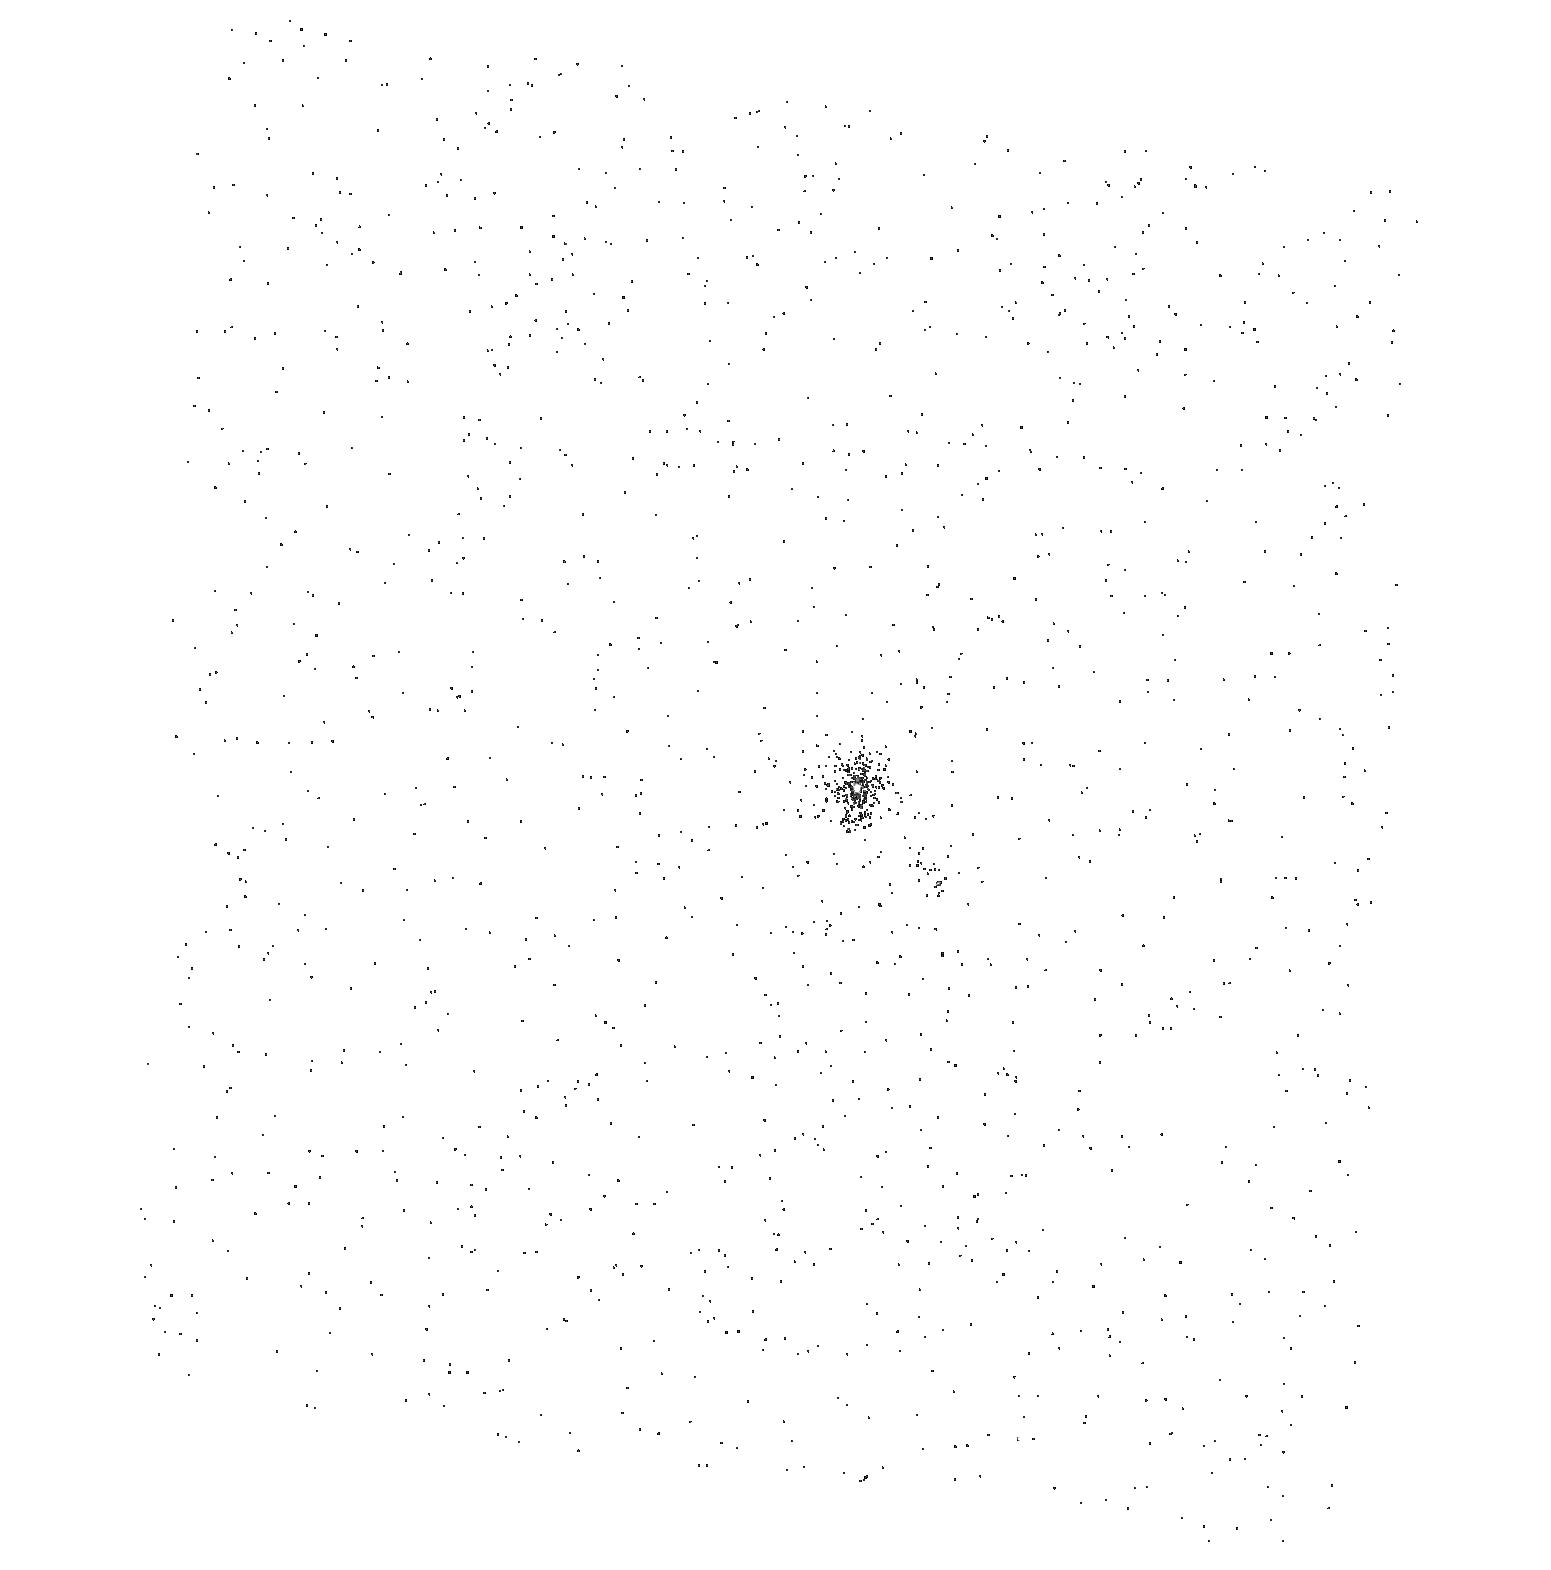
Target: HN-TAU
Instrument: ACS/SBC
Filter: F165LP
Exposure: 2 min
Observation ID: hst_10840_14_acs_sbc_f165lp_j9rk14

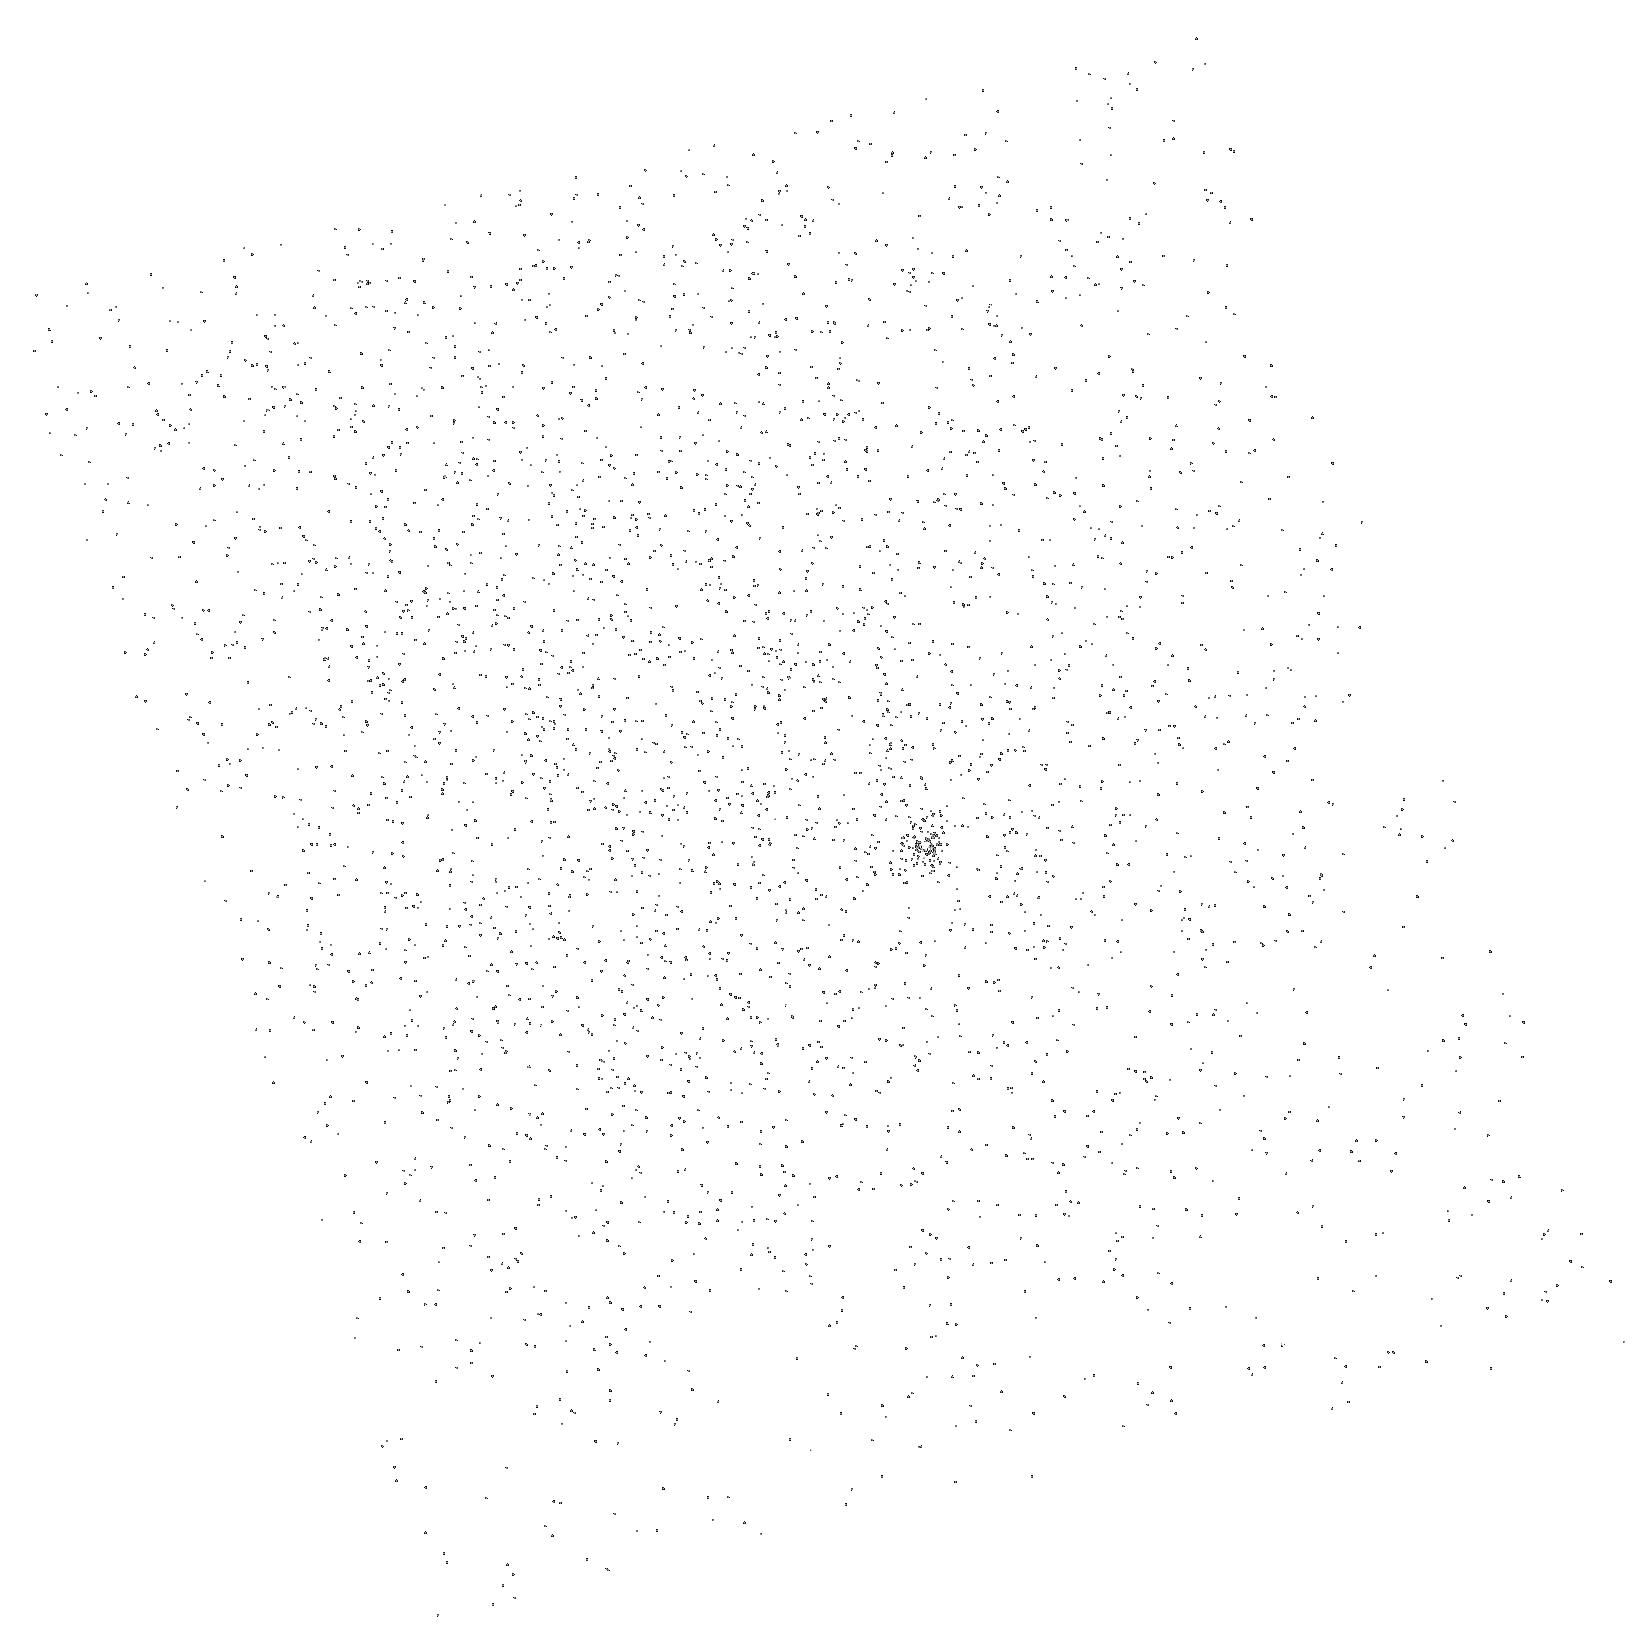
Target: DO-TAU
Instrument: ACS/SBC
Filter: F165LP
Exposure: 2 min
Observation ID: hst_10840_06_acs_sbc_f165lp_j9rk06

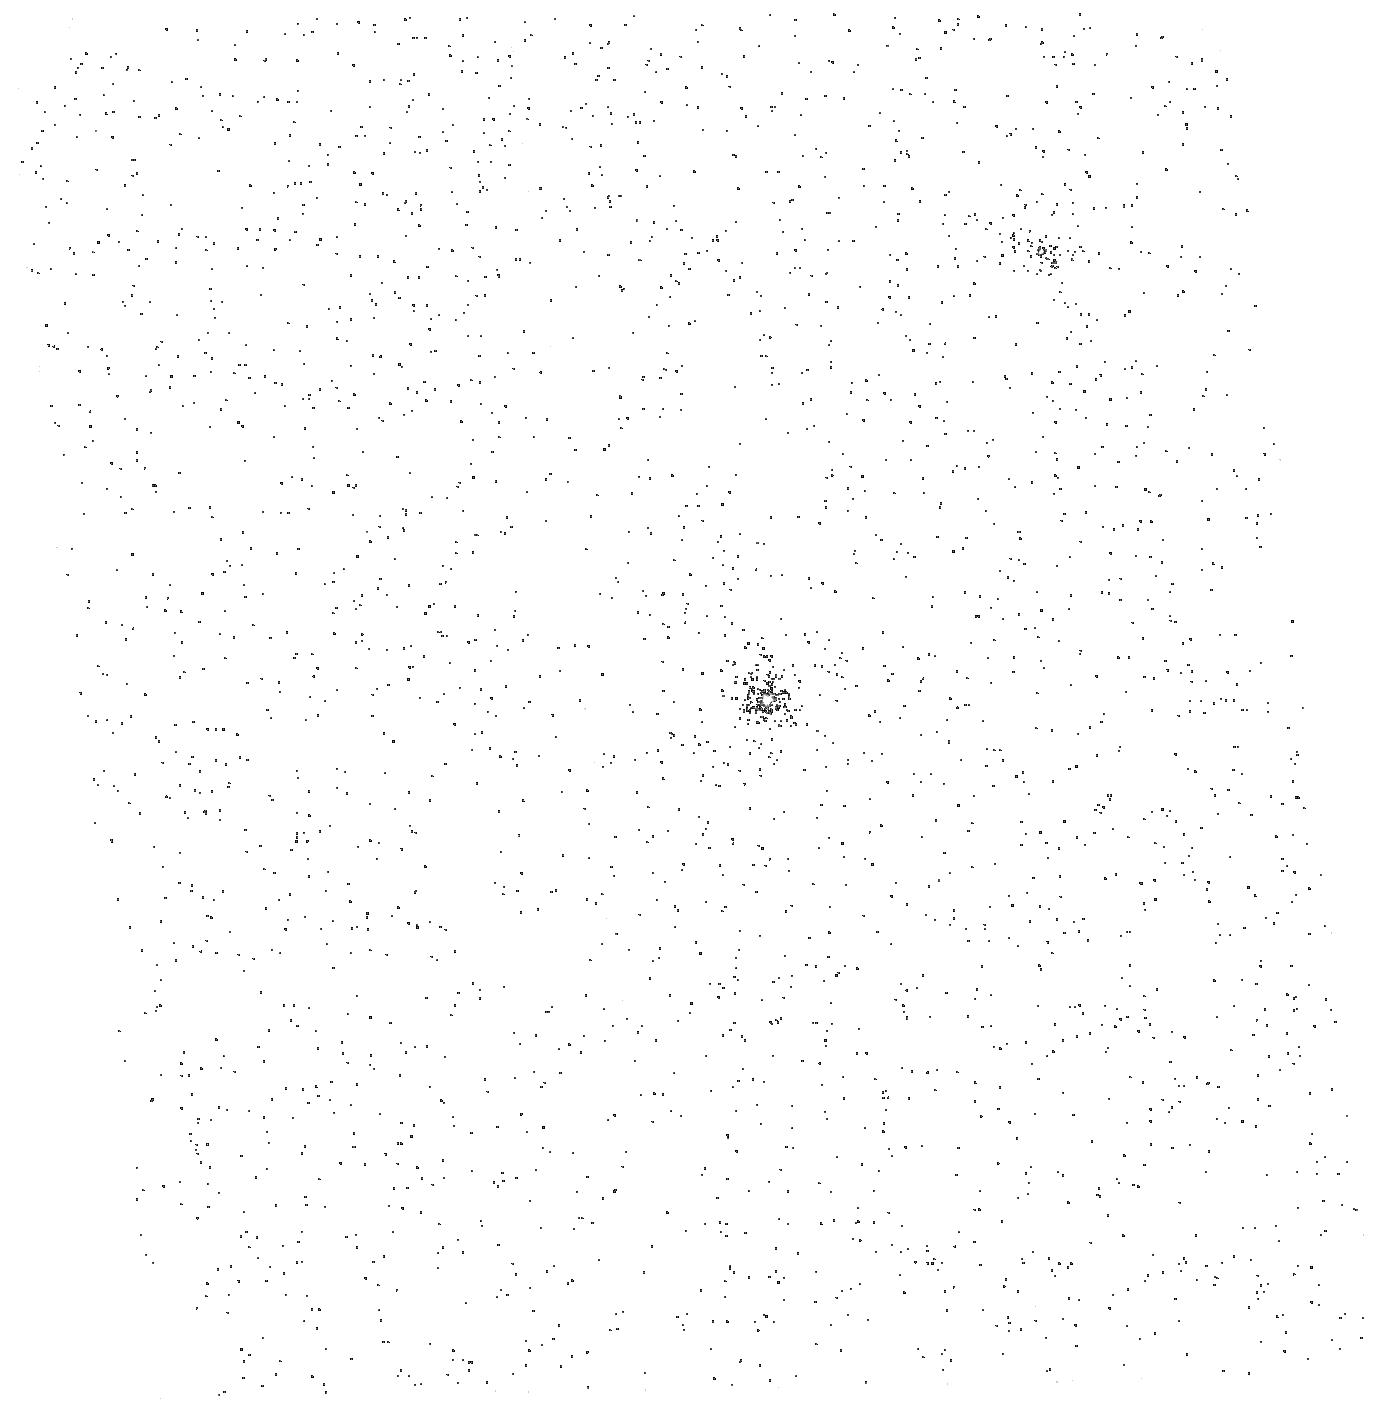
Target: GK-TAU
Instrument: ACS/SBC
Filter: F165LP
Exposure: 4 min
Observation ID: hst_10840_18_acs_sbc_f165lp_j9rk18

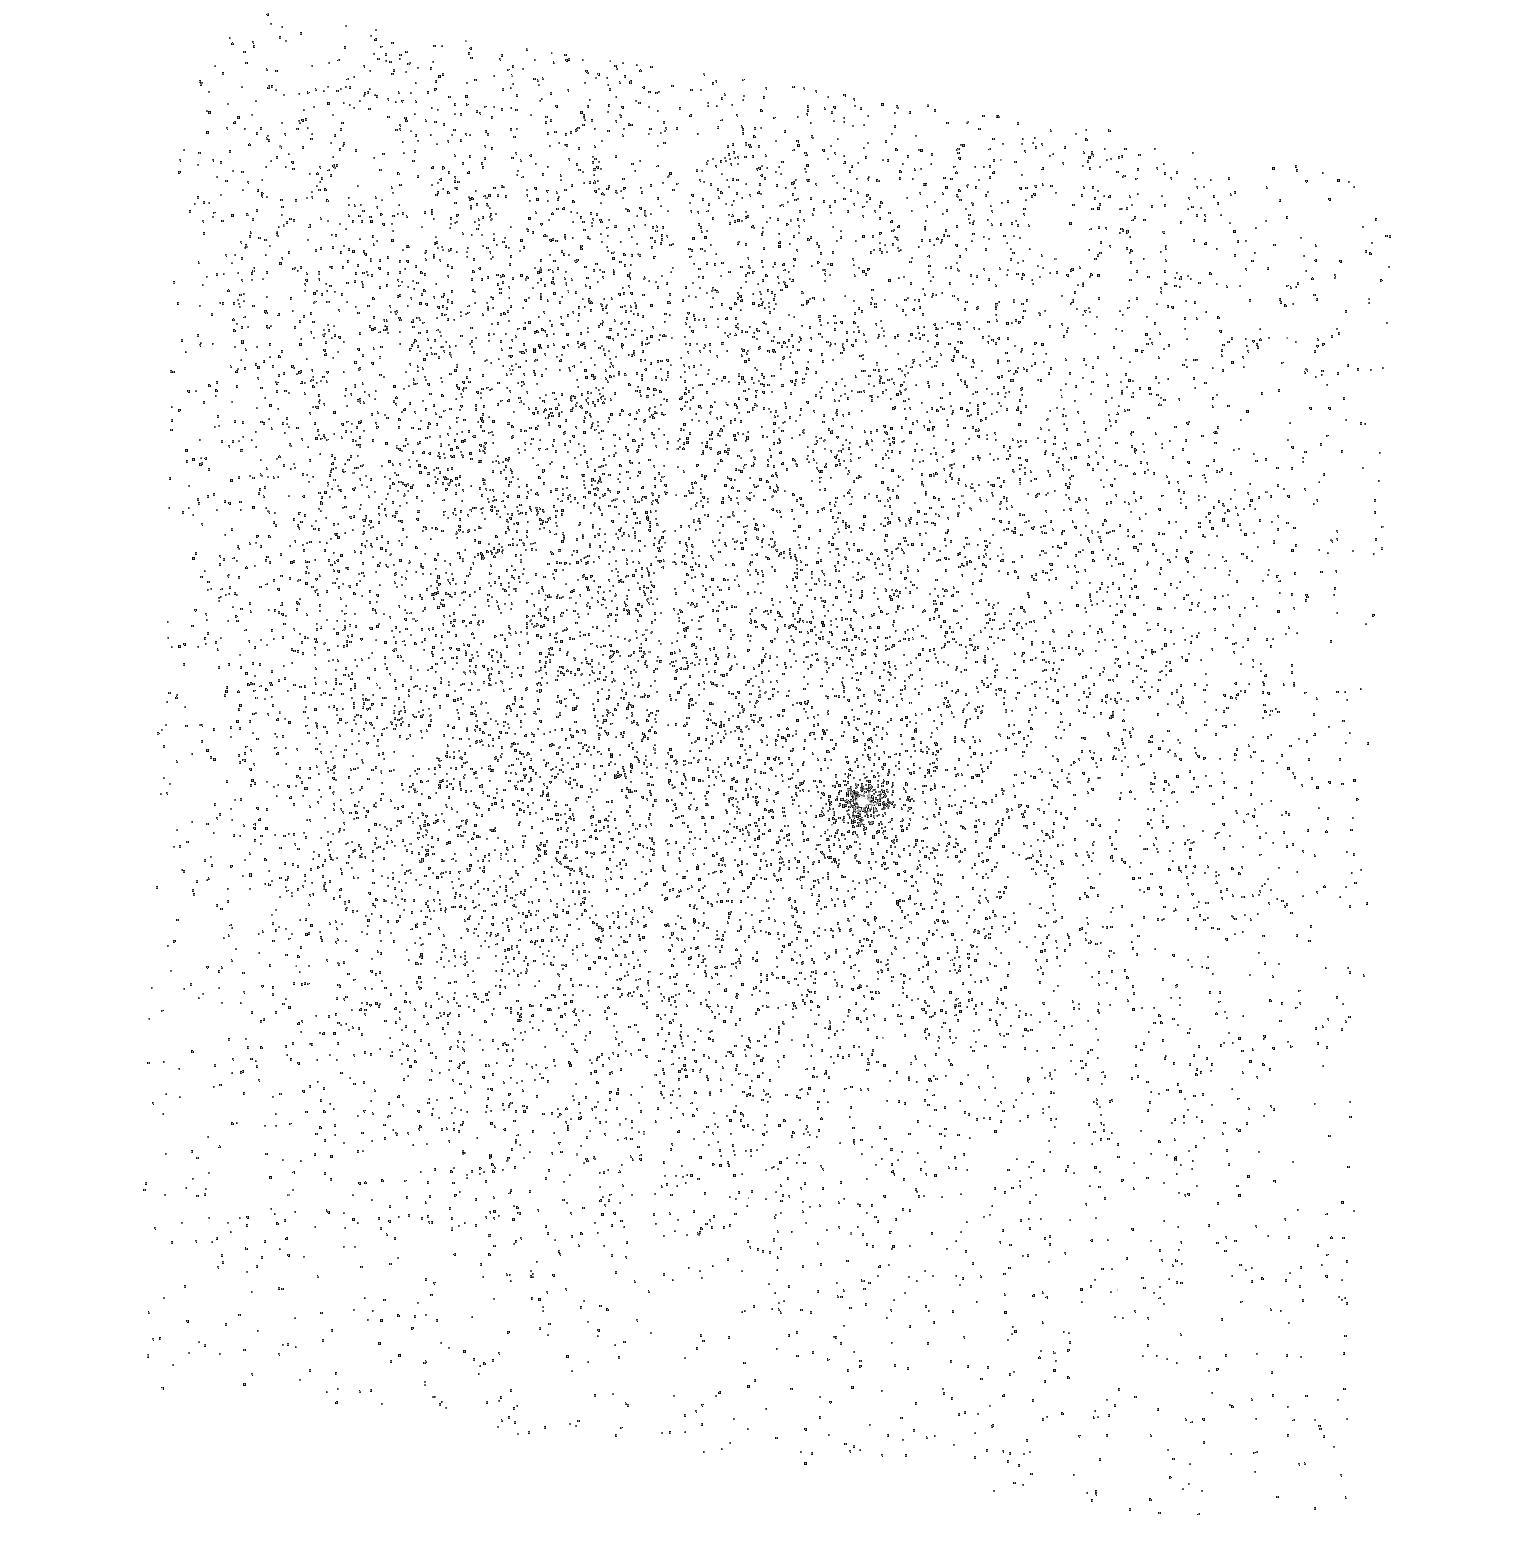
Target: DN-TAU
Instrument: ACS/SBC
Filter: F165LP
Exposure: 4 min
Observation ID: hst_10840_19_acs_sbc_f165lp_j9rk19

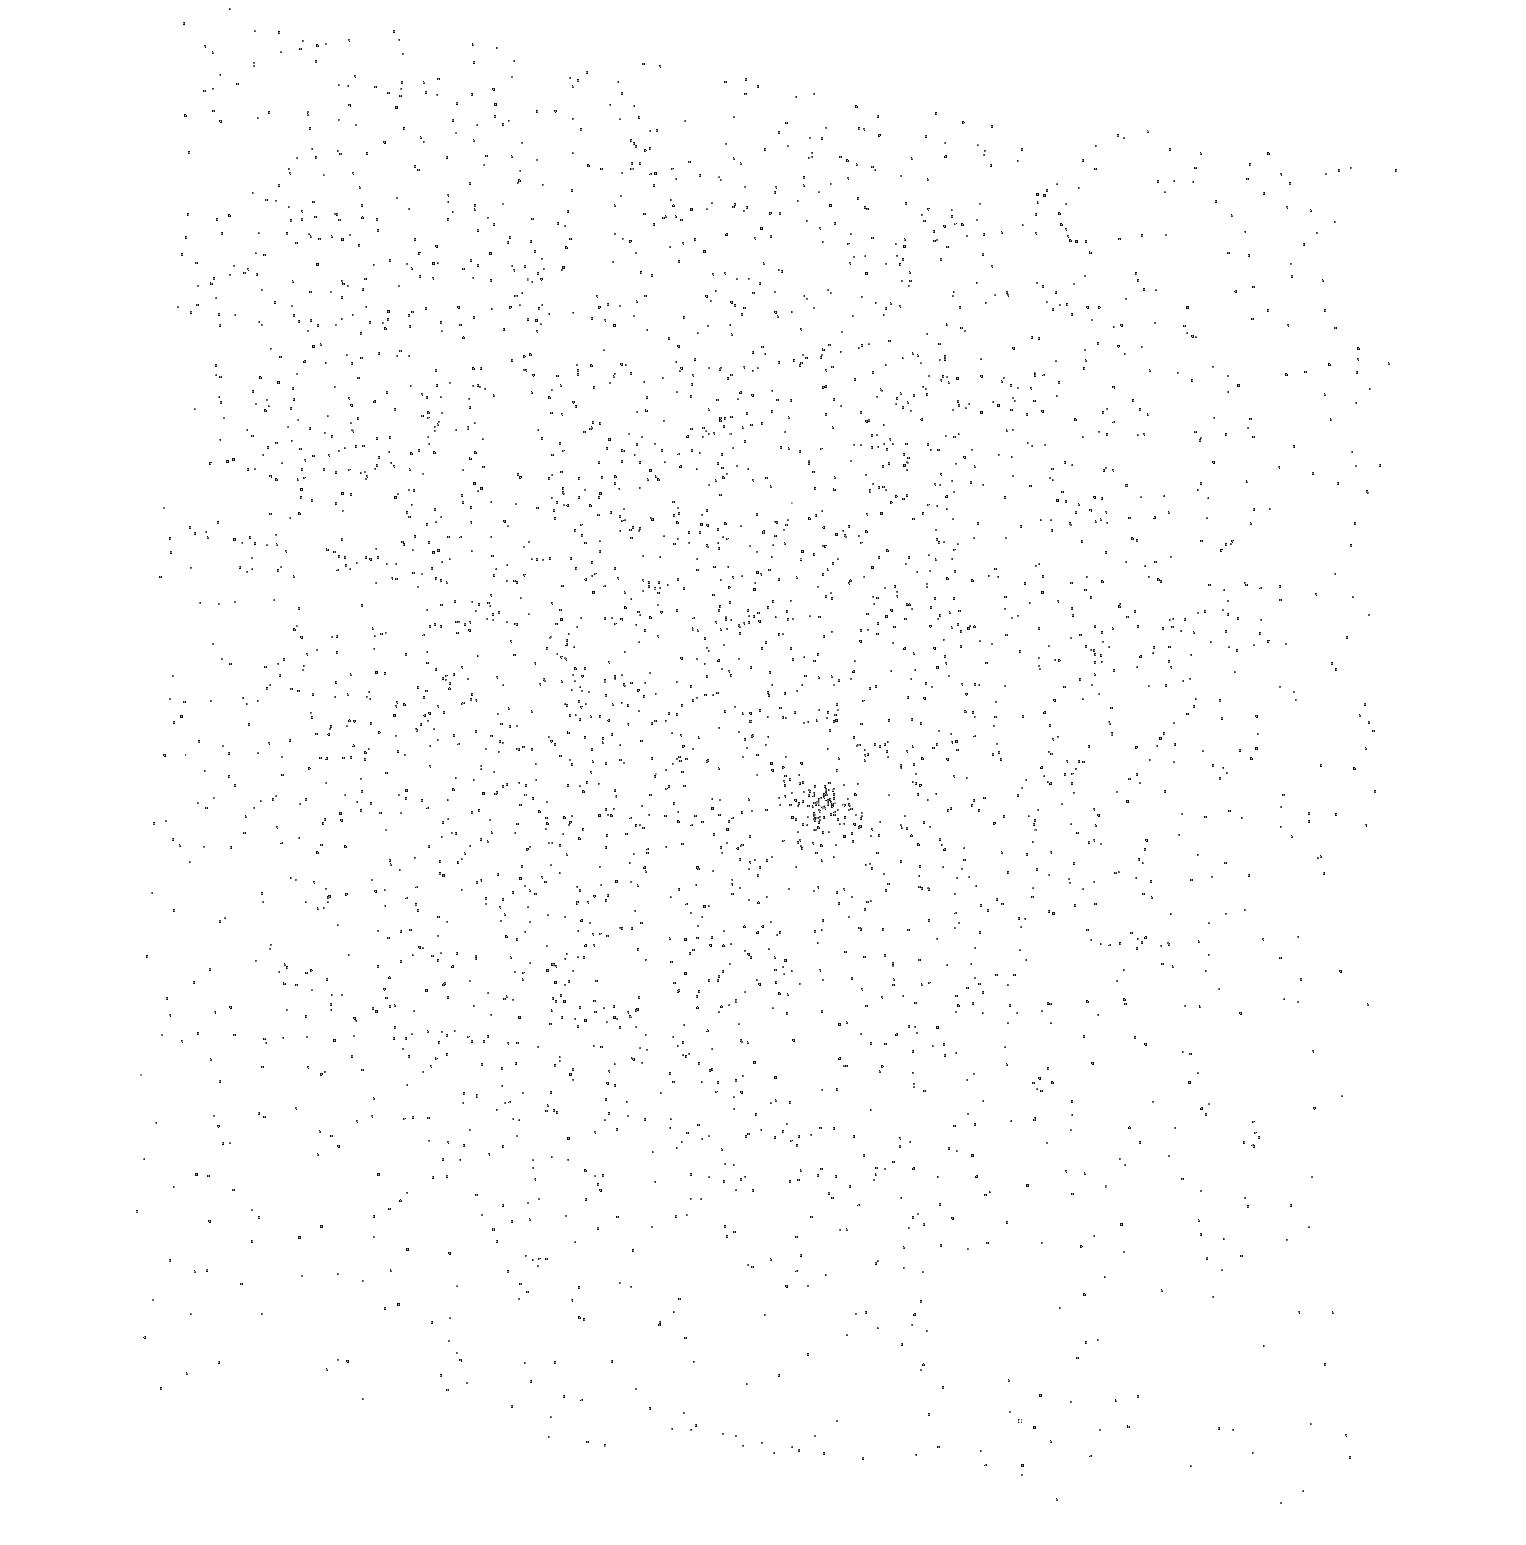
Target: DL-TAU
Instrument: ACS/SBC
Filter: F165LP
Exposure: 2 min
Observation ID: hst_10840_15_acs_sbc_f165lp_j9rk15

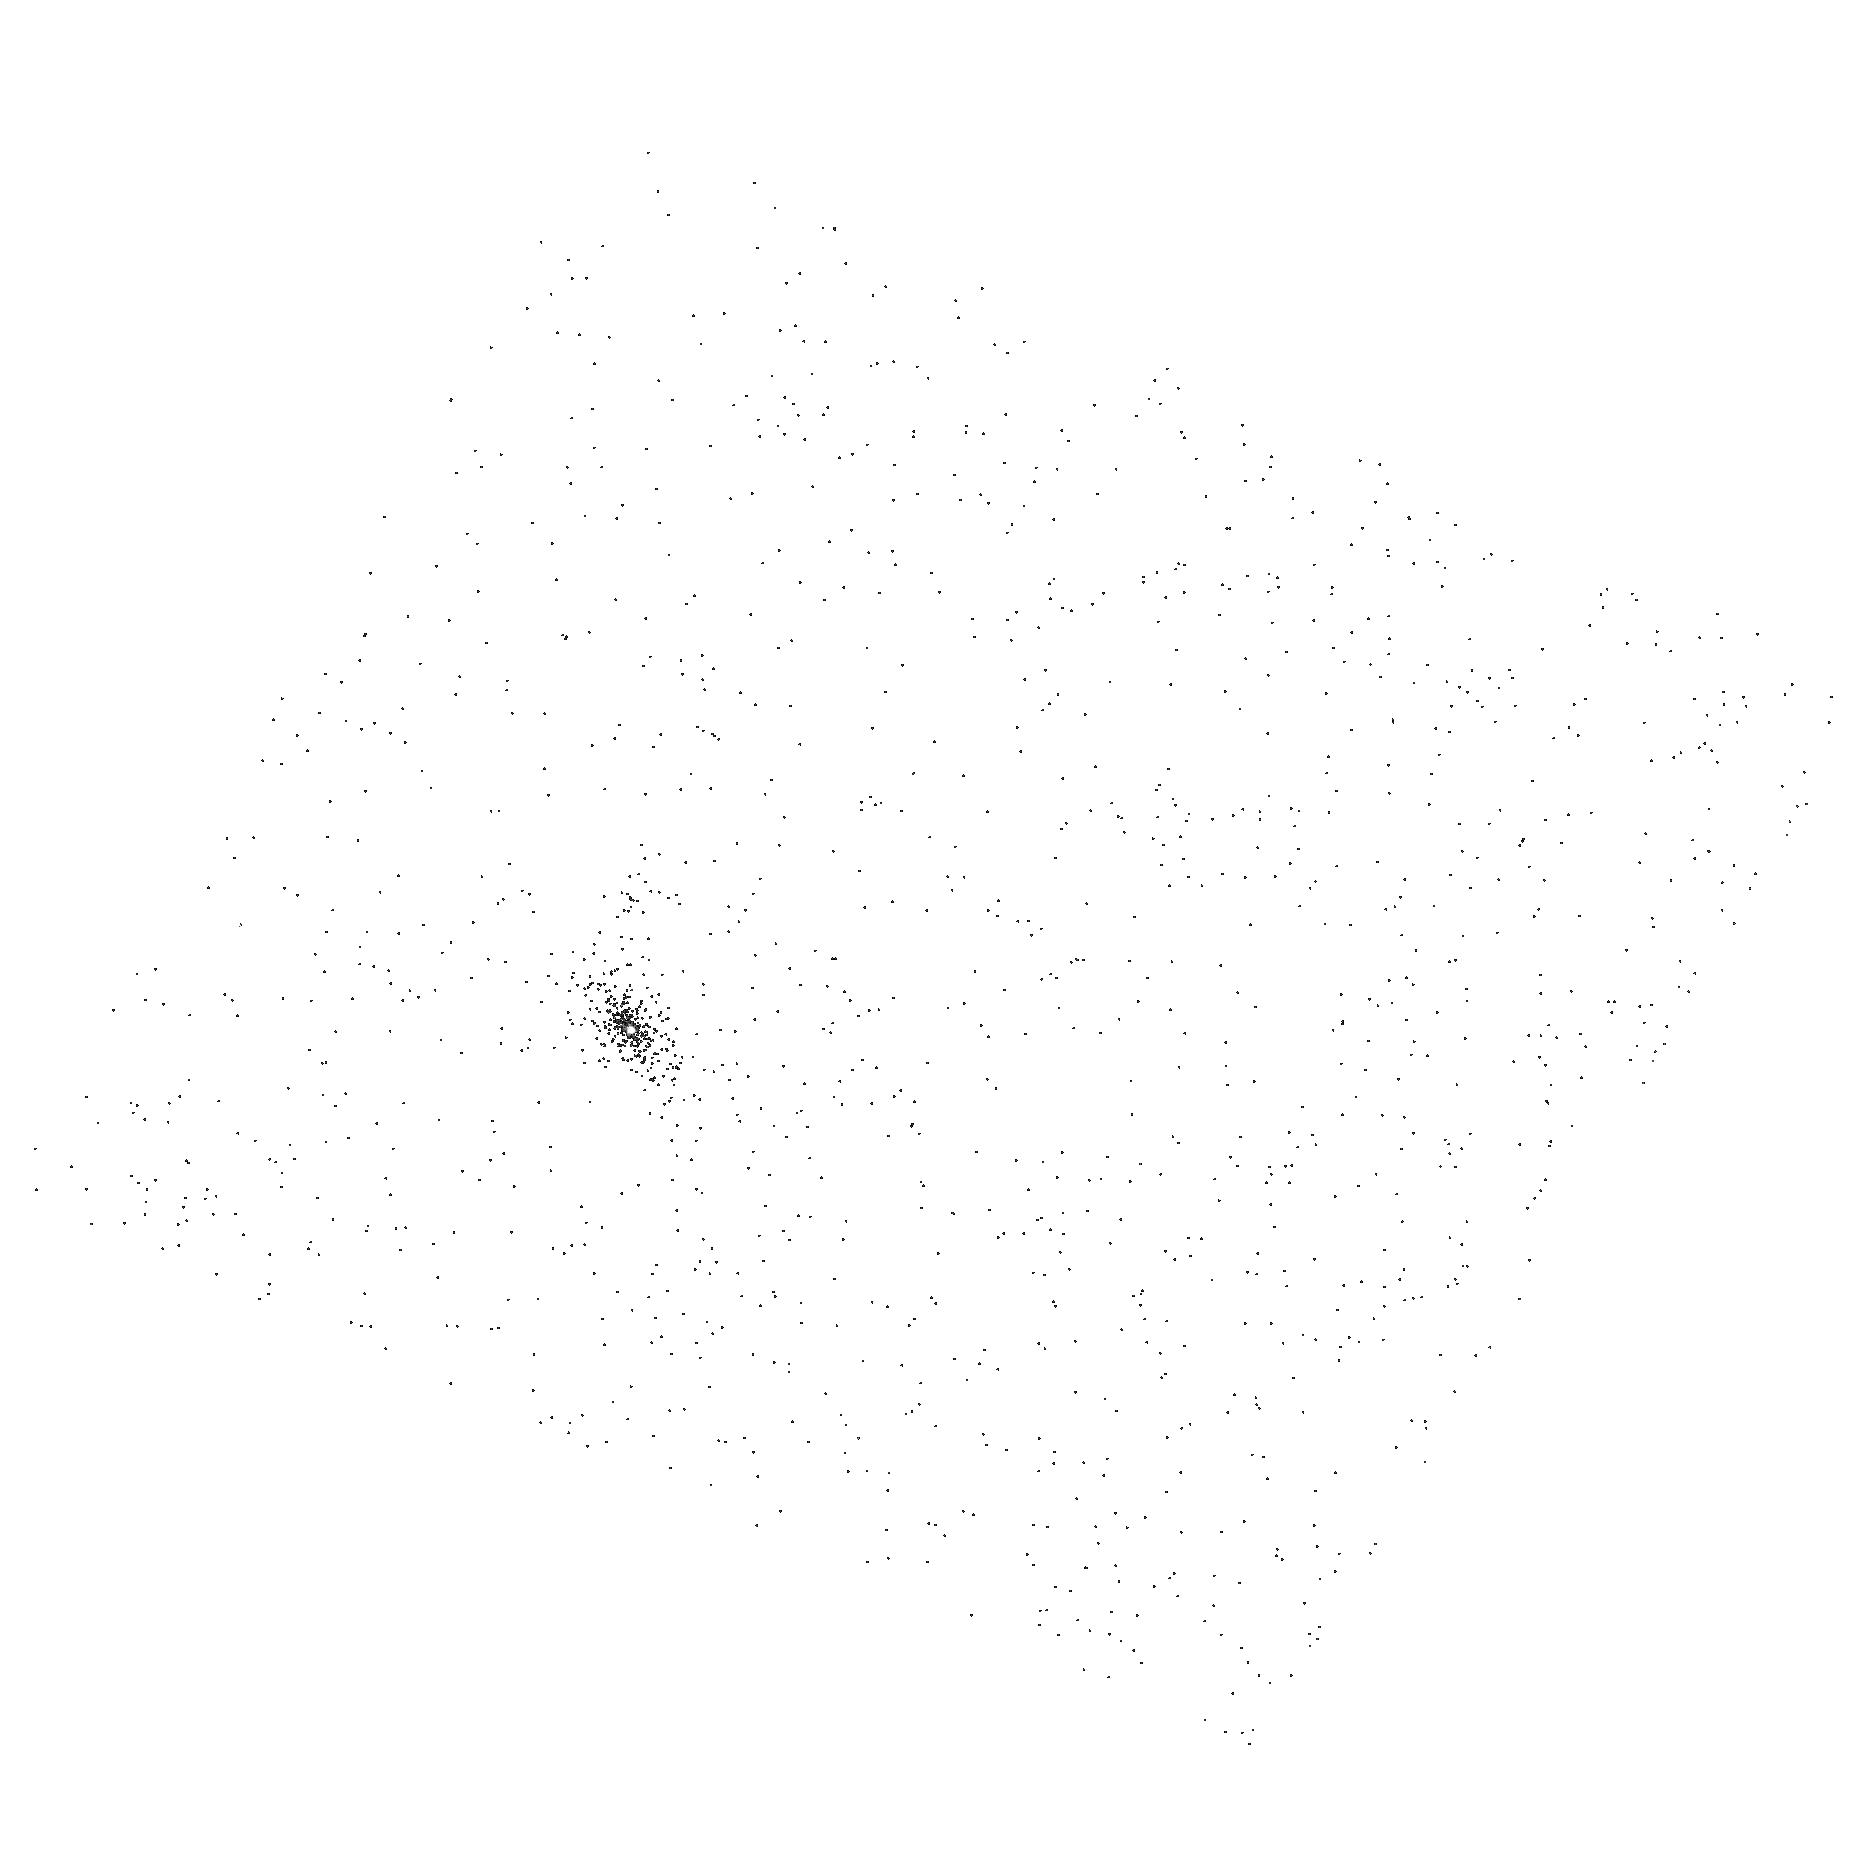
Target: DP-TAU
Instrument: ACS/SBC
Filter: F165LP
Exposure: 2 min
Observation ID: hst_10840_08_acs_sbc_f165lp_j9rk08

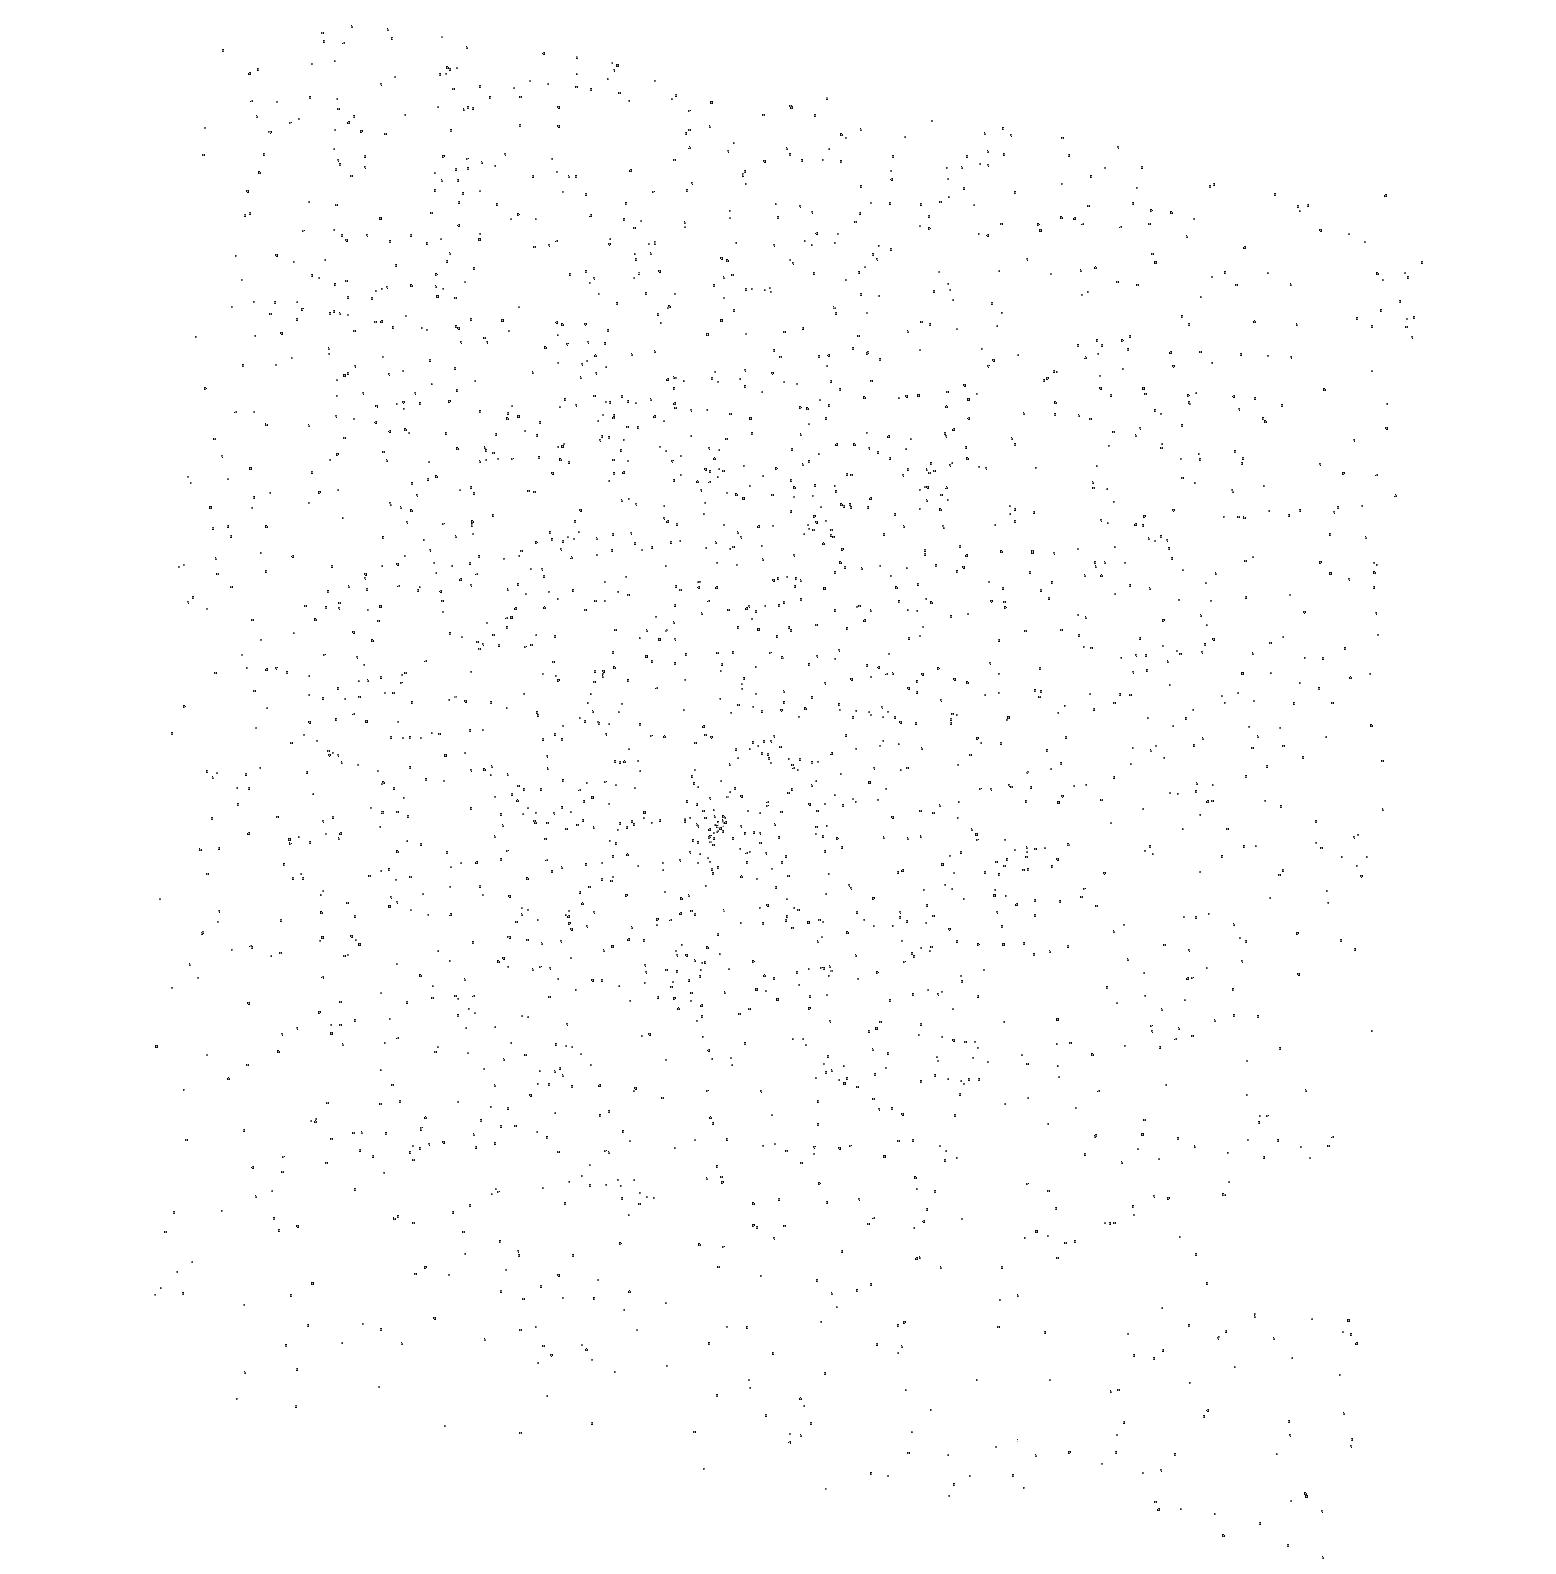
Target: FP-TAU
Instrument: ACS/SBC
Filter: F165LP
Exposure: 2 min
Observation ID: hst_10840_12_acs_sbc_f165lp_j9rk12

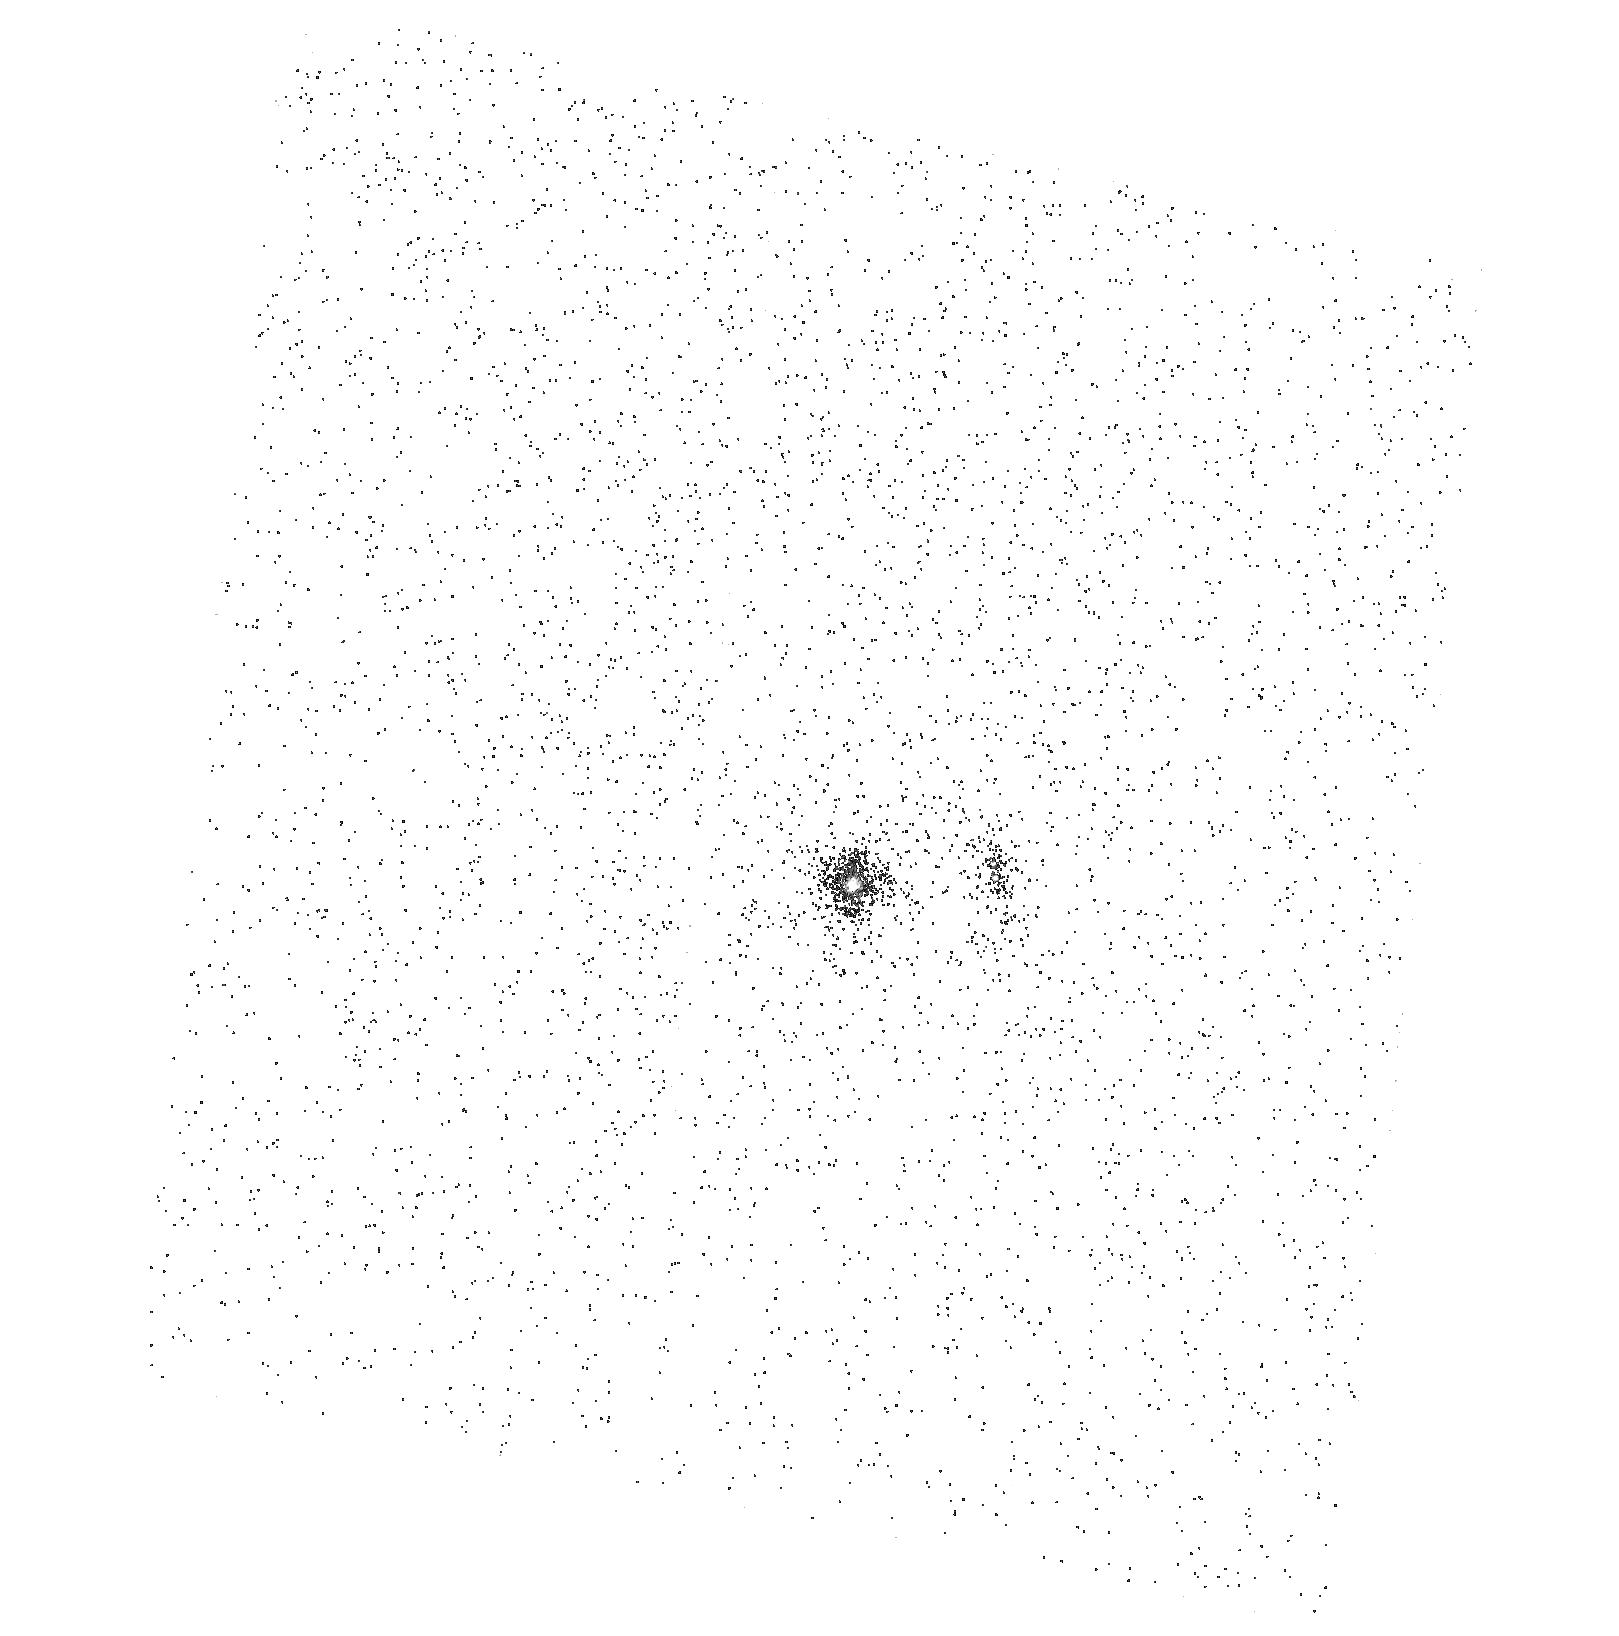
Target: UZ-TAU
Instrument: ACS/SBC
Filter: F165LP
Exposure: 6 min
Observation ID: hst_10840_16_acs_sbc_f165lp_j9rk16

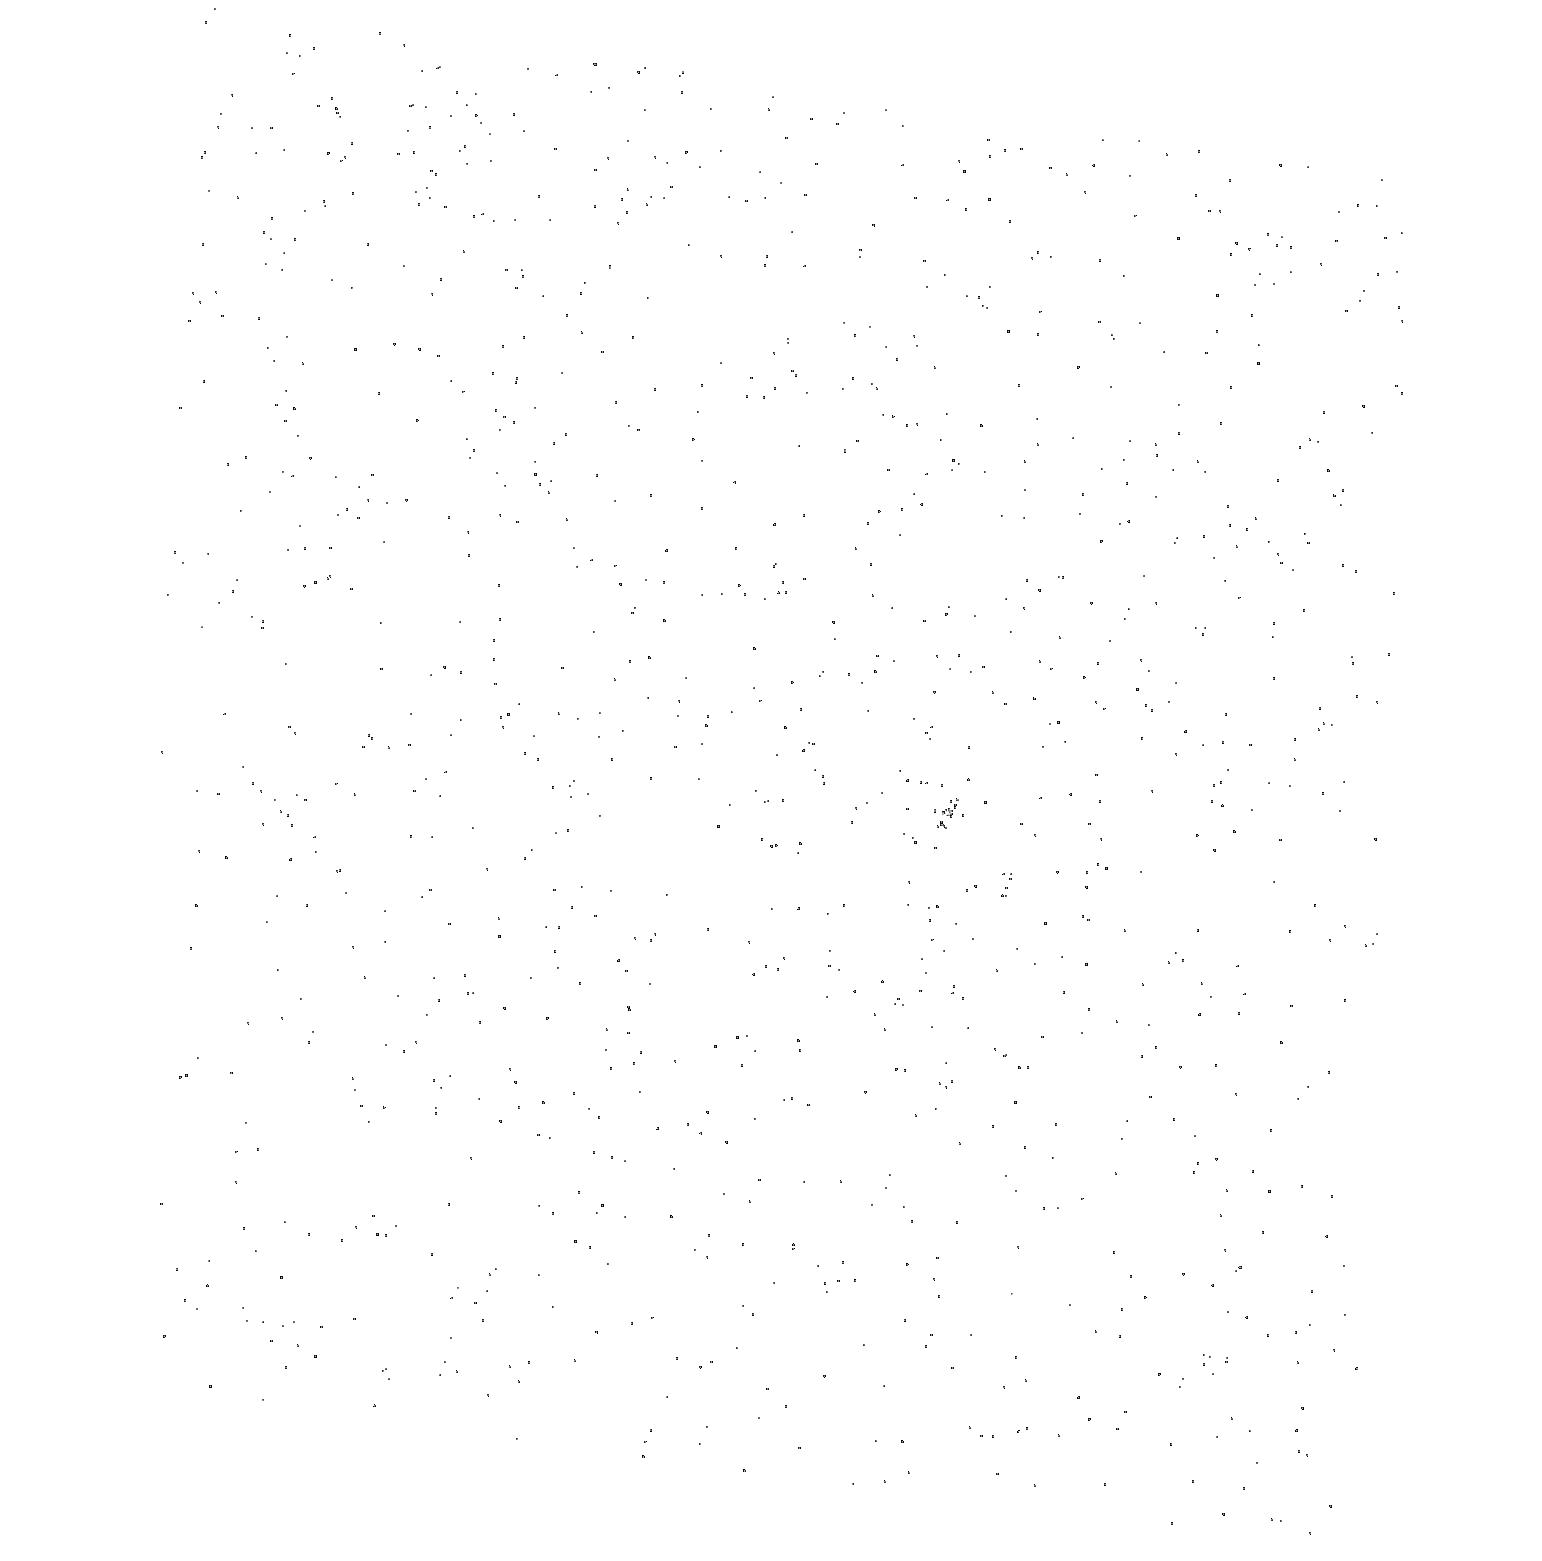
Target: CX-TAU
Instrument: ACS/SBC
Filter: F165LP
Exposure: 2 min
Observation ID: hst_10840_11_acs_sbc_f165lp_j9rk11

The FUV fluxes of Tauri stars in the Taurus molecular cloud (PI: Calvet, Nuria)

Present and forthcoming ground-based and space surveys of the T Tauri stars in the Taurus molecular cloud will provide information from high energy stellar and accretion radiation to low energy solid state and molecular emission from the disk, making those stars perfect laboratories to carry out self-consistent studies of disk physics and evolution. We propose to complete this wealth of information by obtaining ACS/FUV spectra for a significant sample of Taurus T Tauri stars, covering a range of accretion properties and dust evolutionary stages. FUV fluxes carry ~ 10 - 100 more energy than X-rays into these disks and are thus crucial gas heating agents and key to disk dispersal by photoevaporation. These observations are a pre-requisite to interpret observations with Spitzer, SOFIA, Herschel, and ALMA, and will become one of the important legacies of HST to the star formation community.